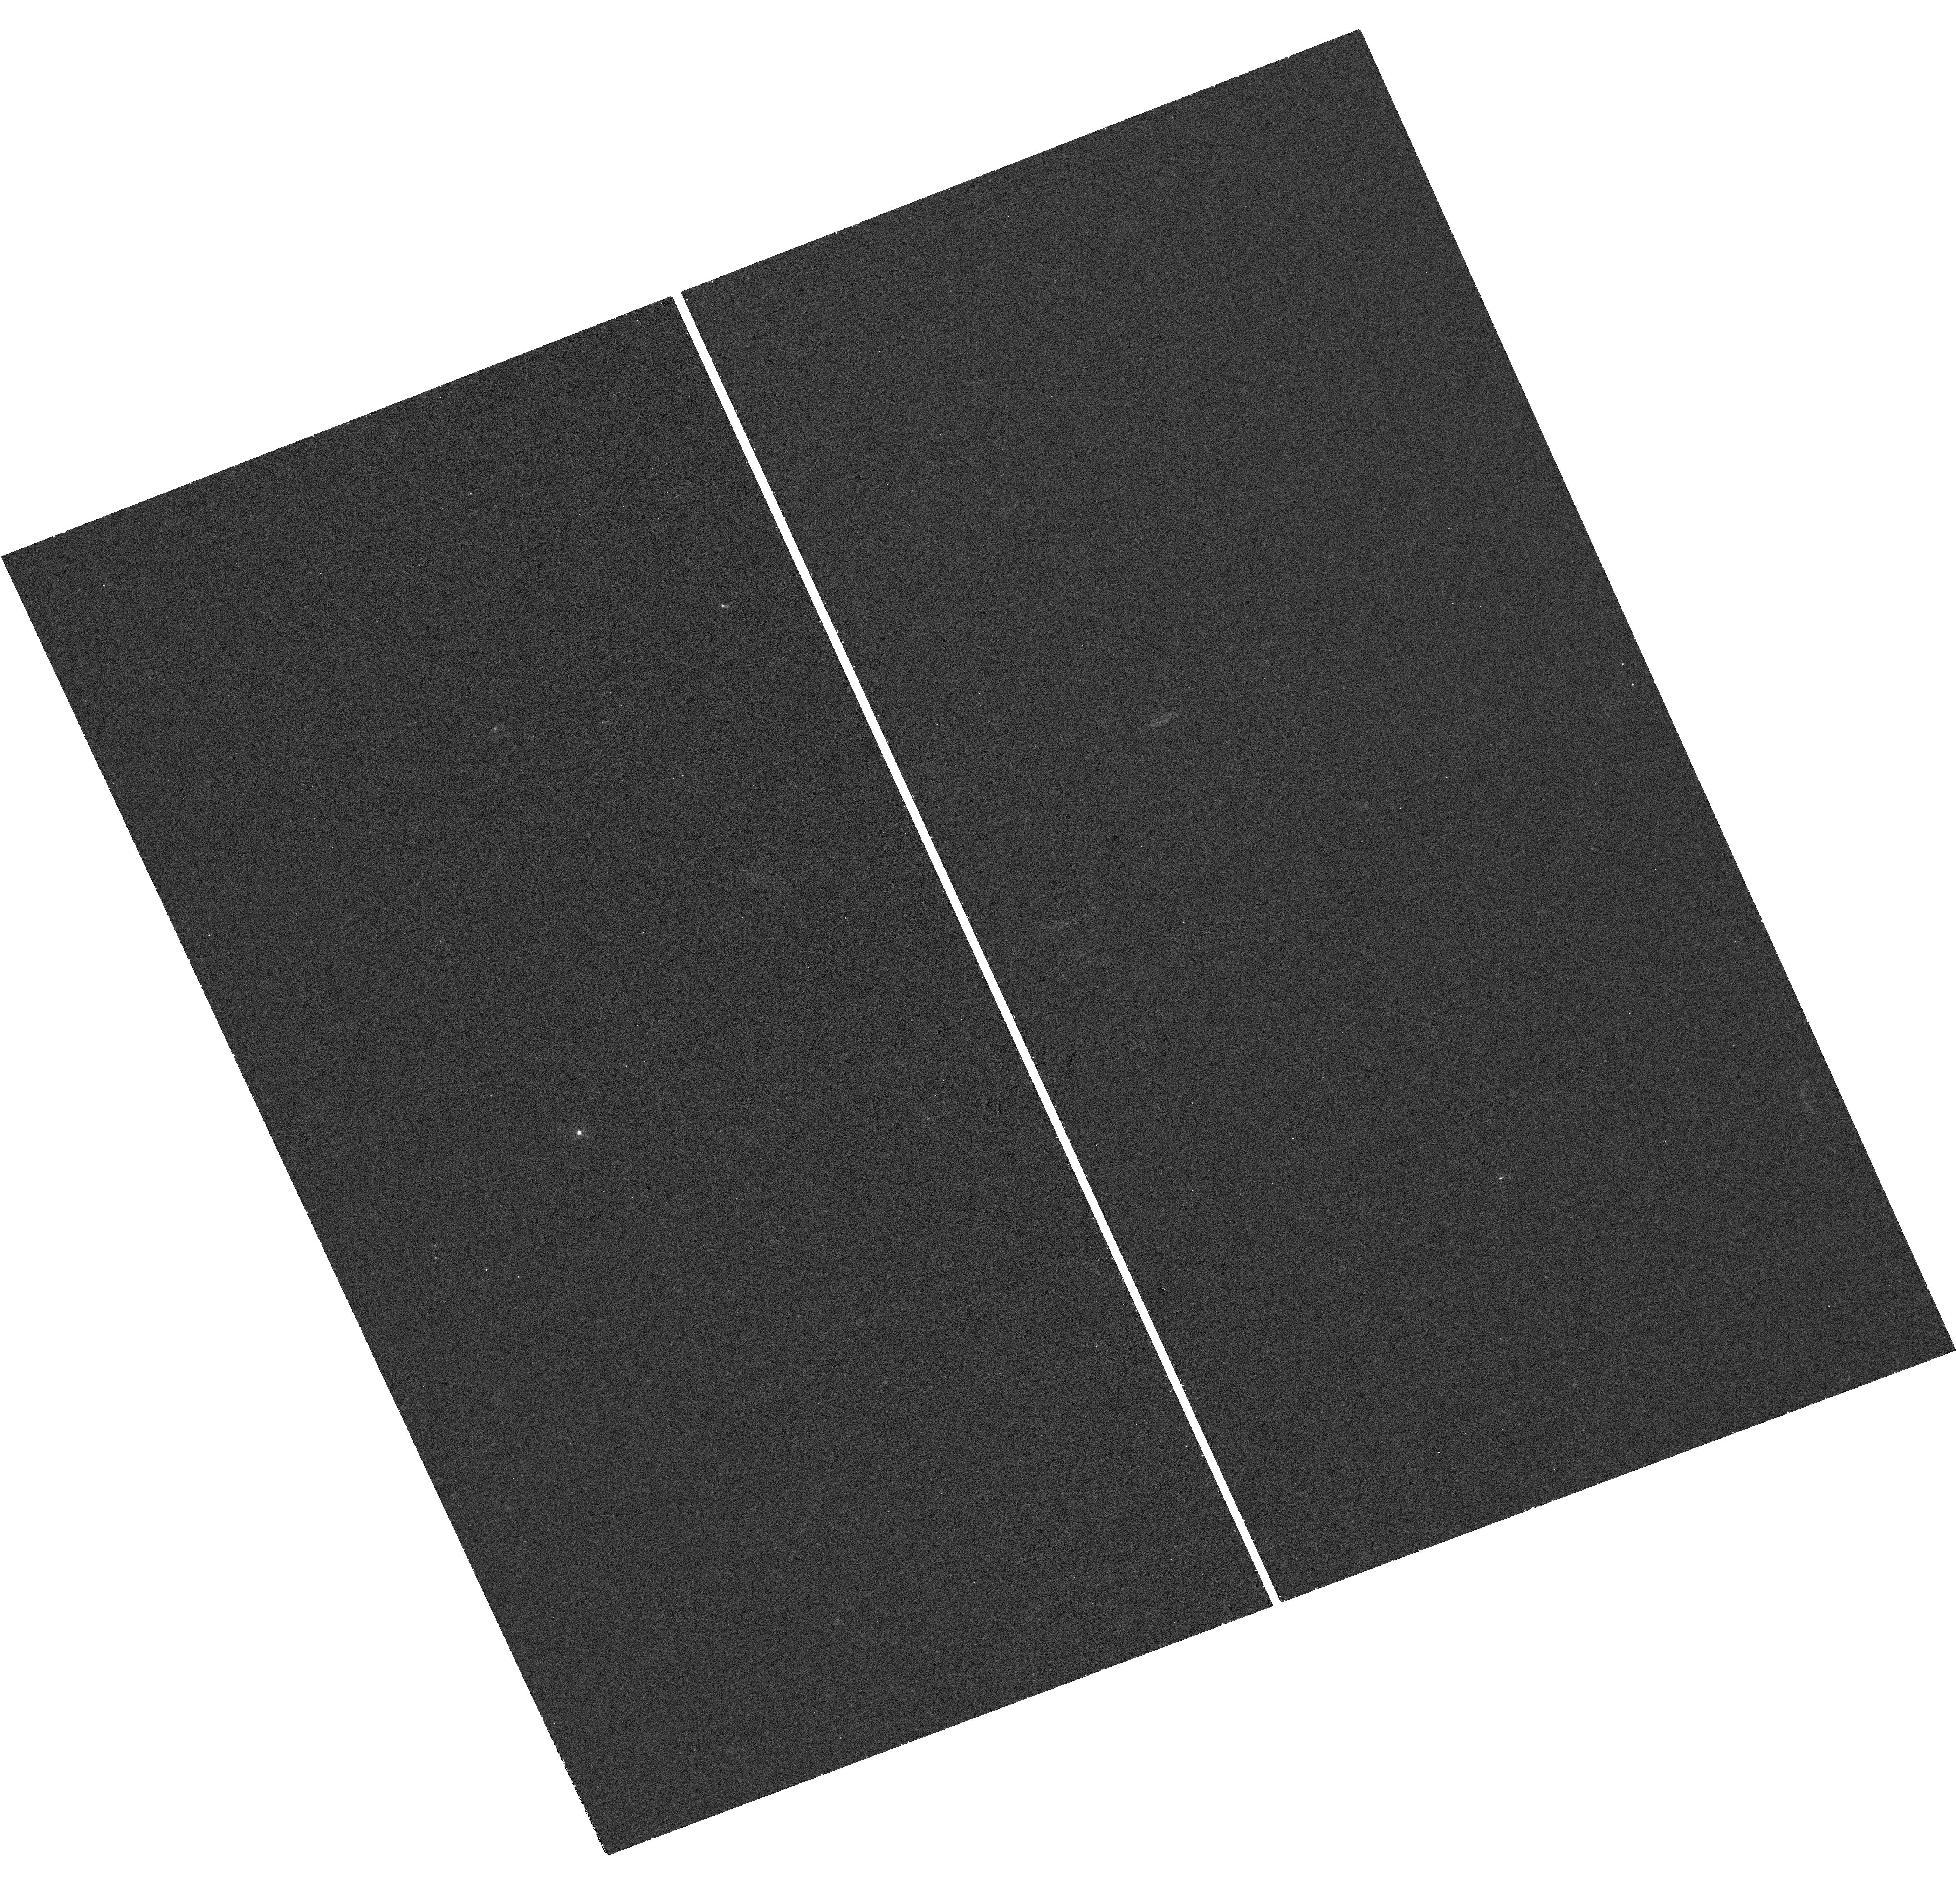
Target: MAGPI2301
Instrument: WFC3/UVIS
Filter: F275W
Exposure: 41 min
Observation ID: hst_17486_08_wfc3_uvis_f275w_if7s08

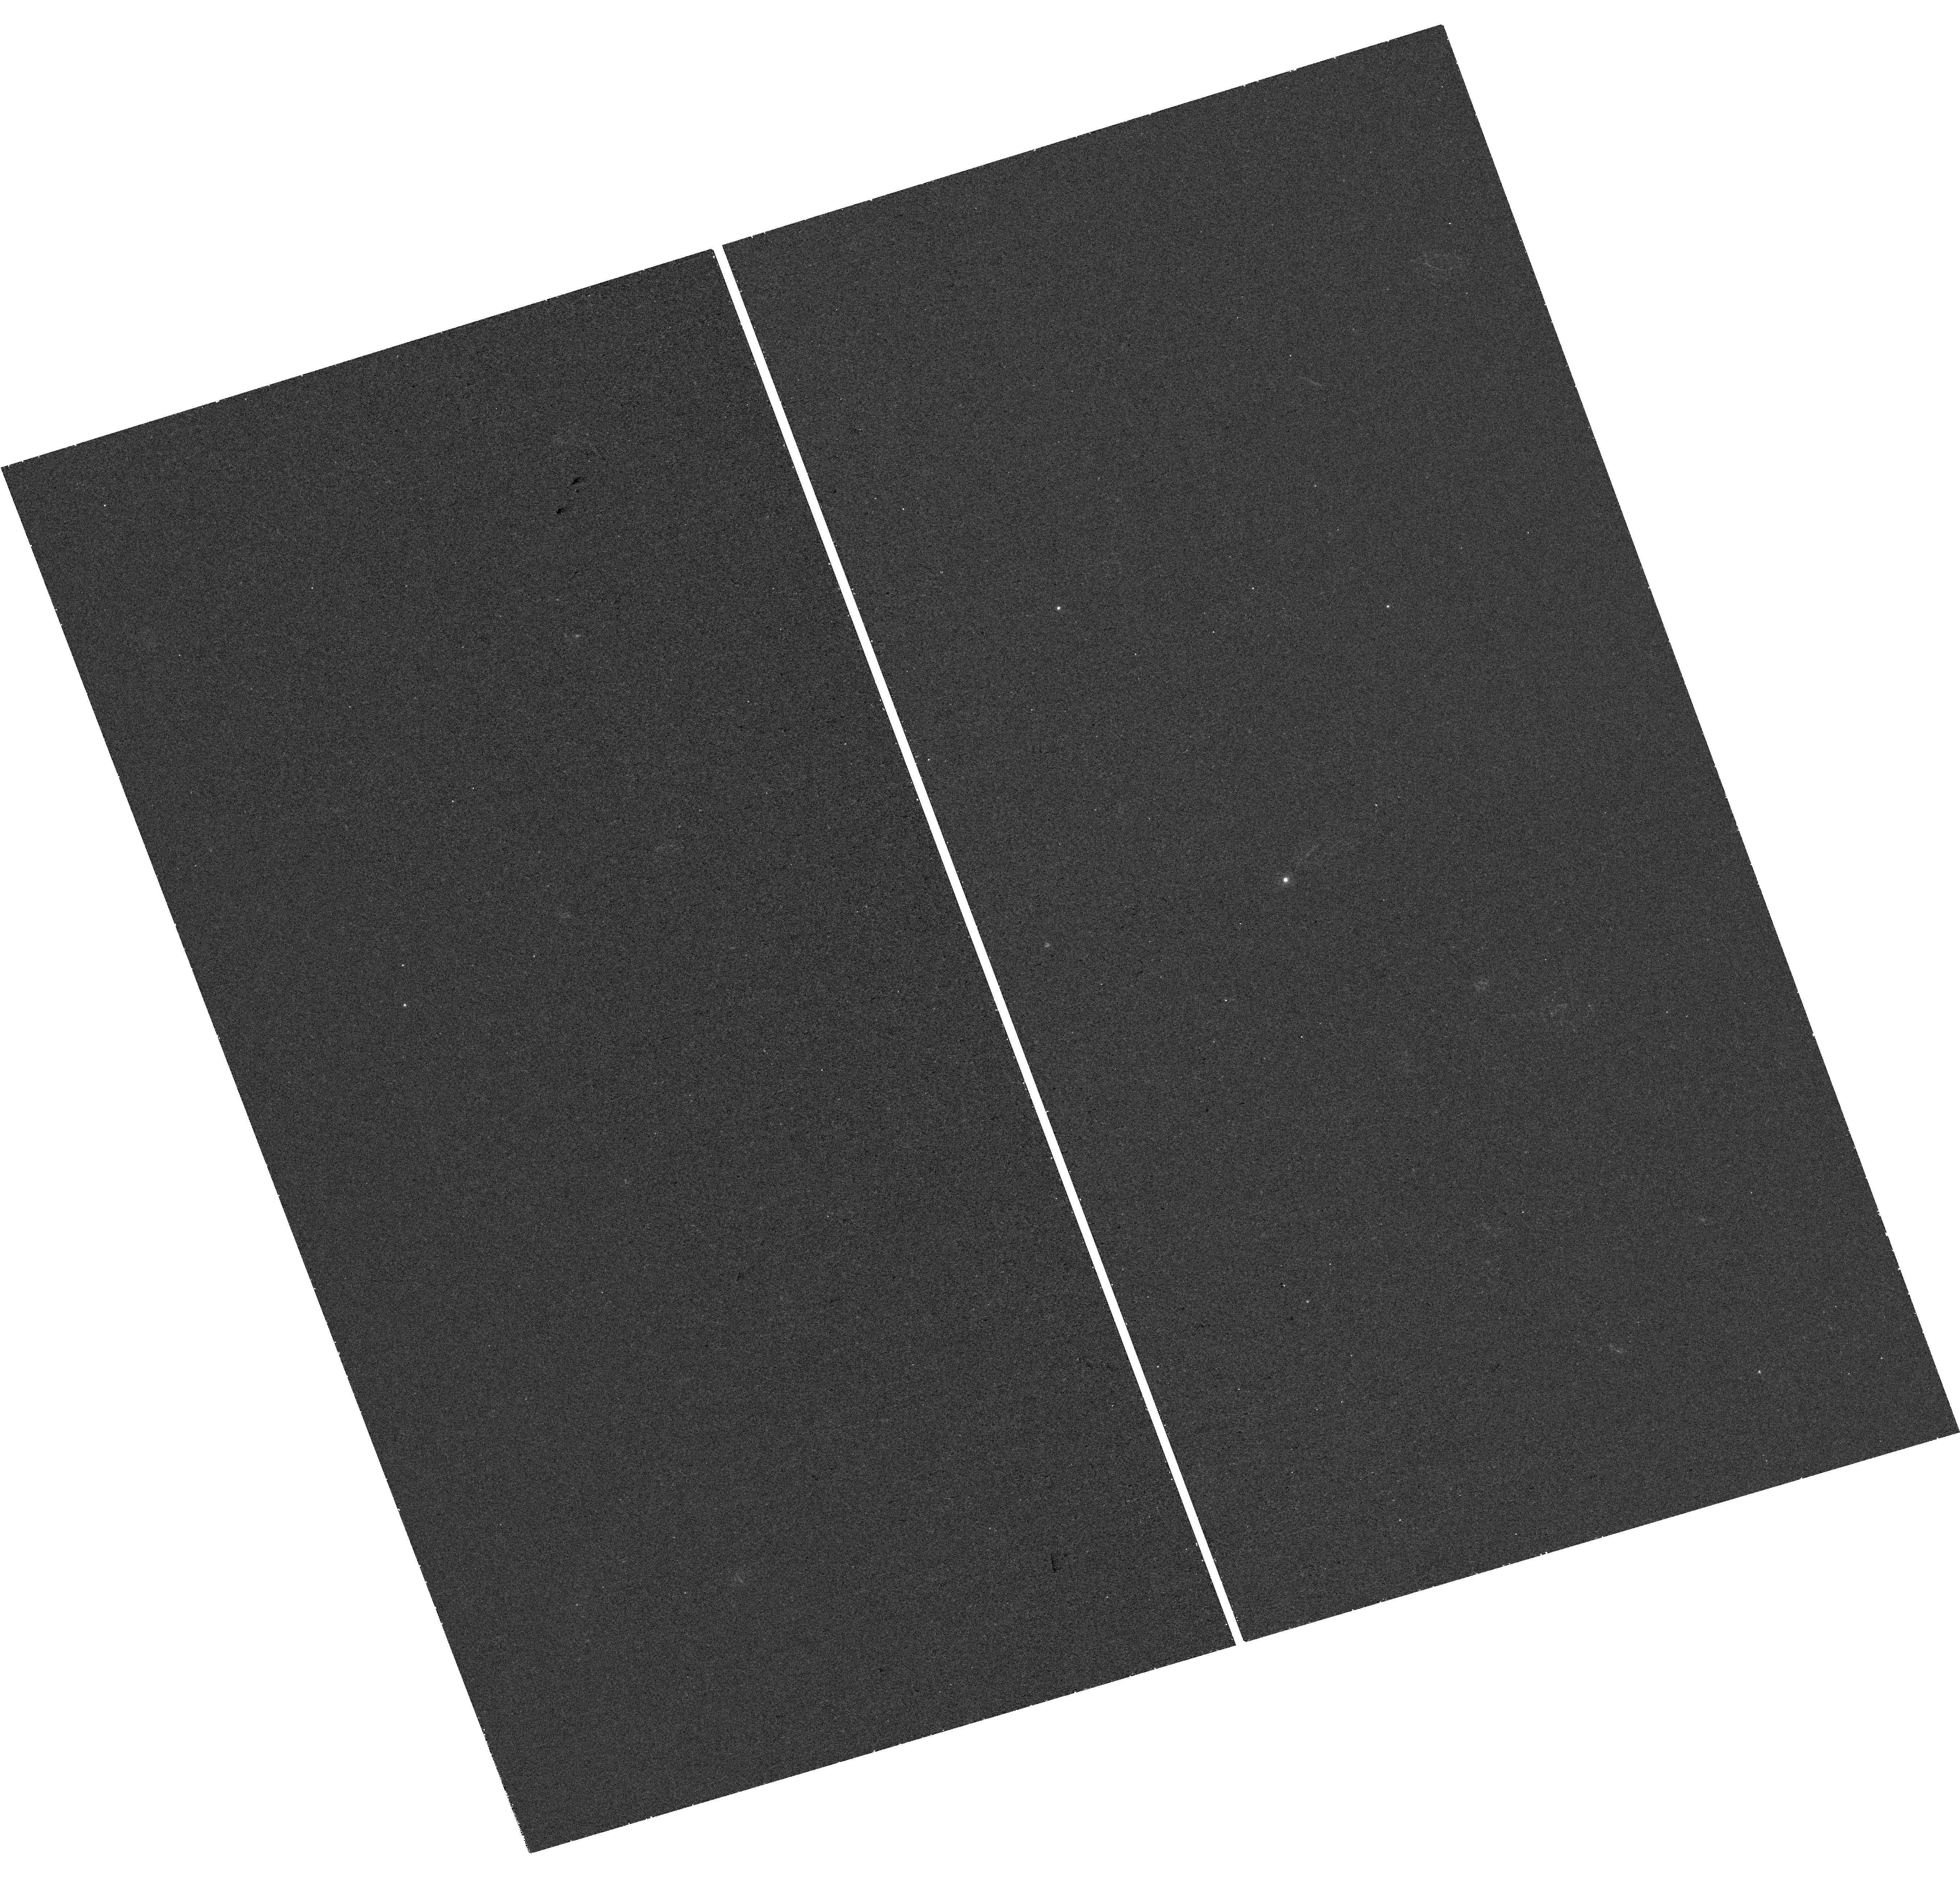
Target: MAGPI2310
Instrument: WFC3/UVIS
Filter: F275W
Exposure: 41 min
Observation ID: hst_17486_11_wfc3_uvis_f275w_if7s11

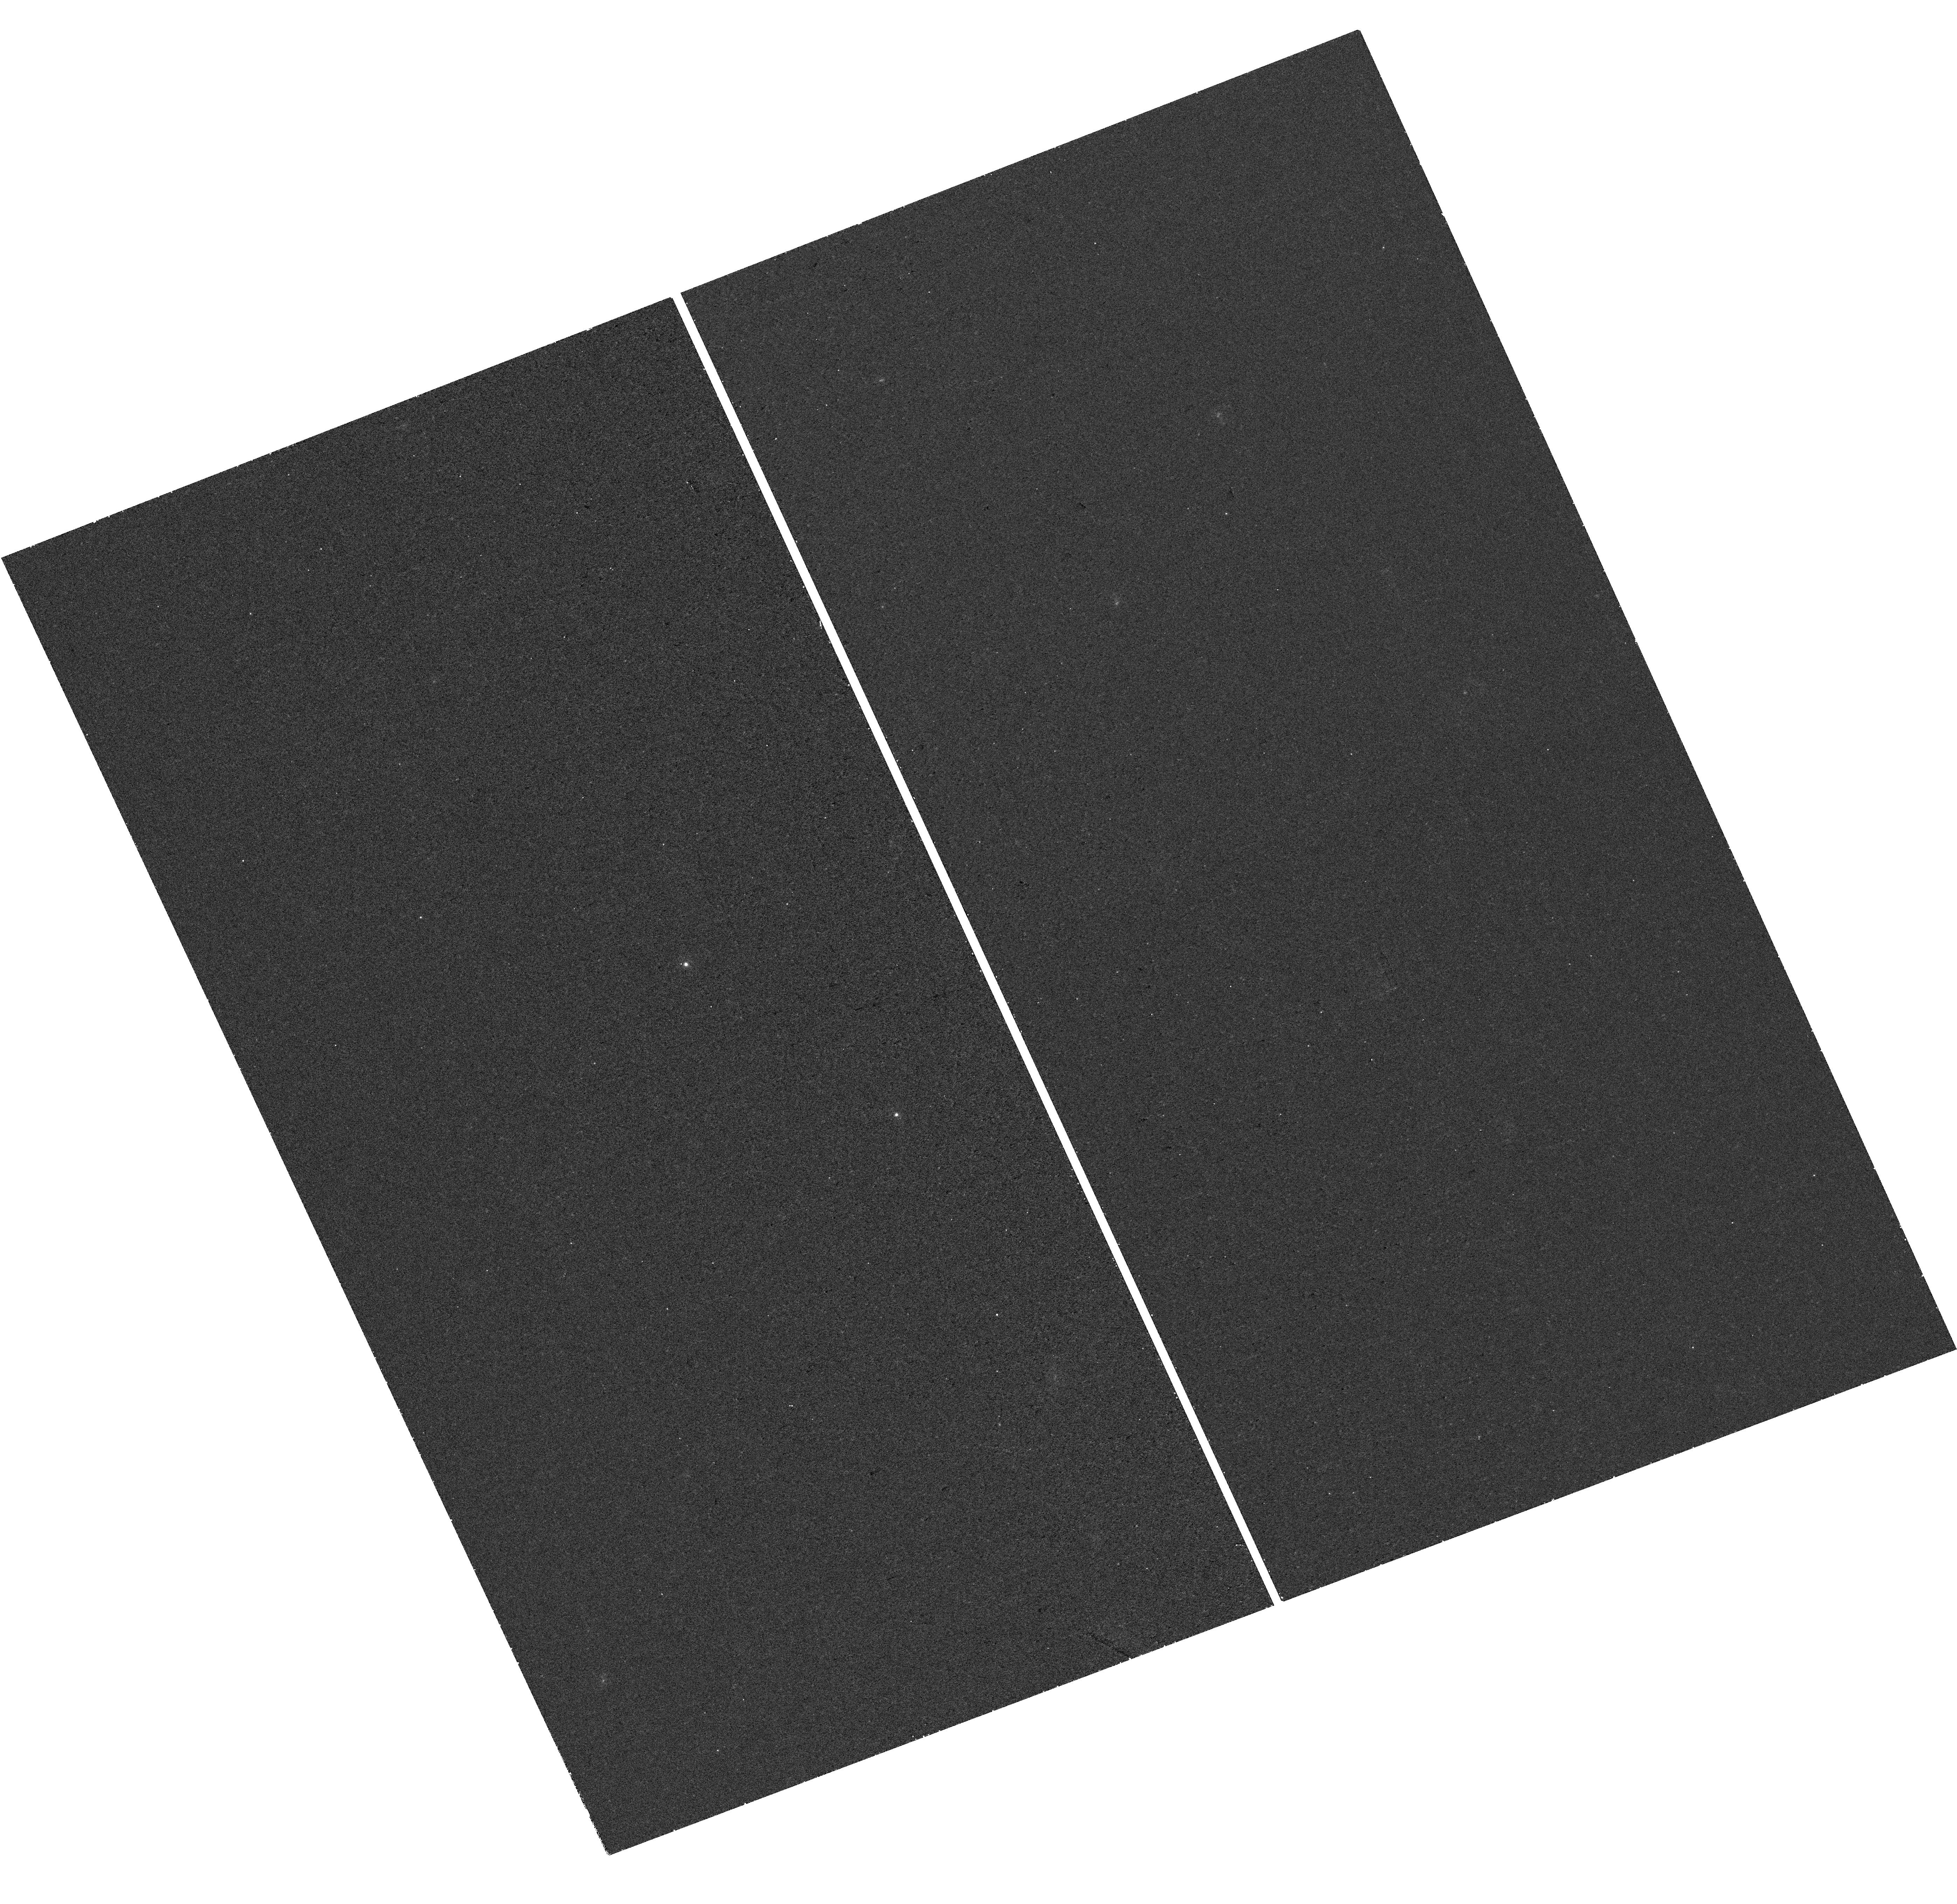
Target: MAGPI1506
Instrument: WFC3/UVIS
Filter: F225W
Exposure: 39 min
Observation ID: hst_17486_03_wfc3_uvis_f225w_if7s03

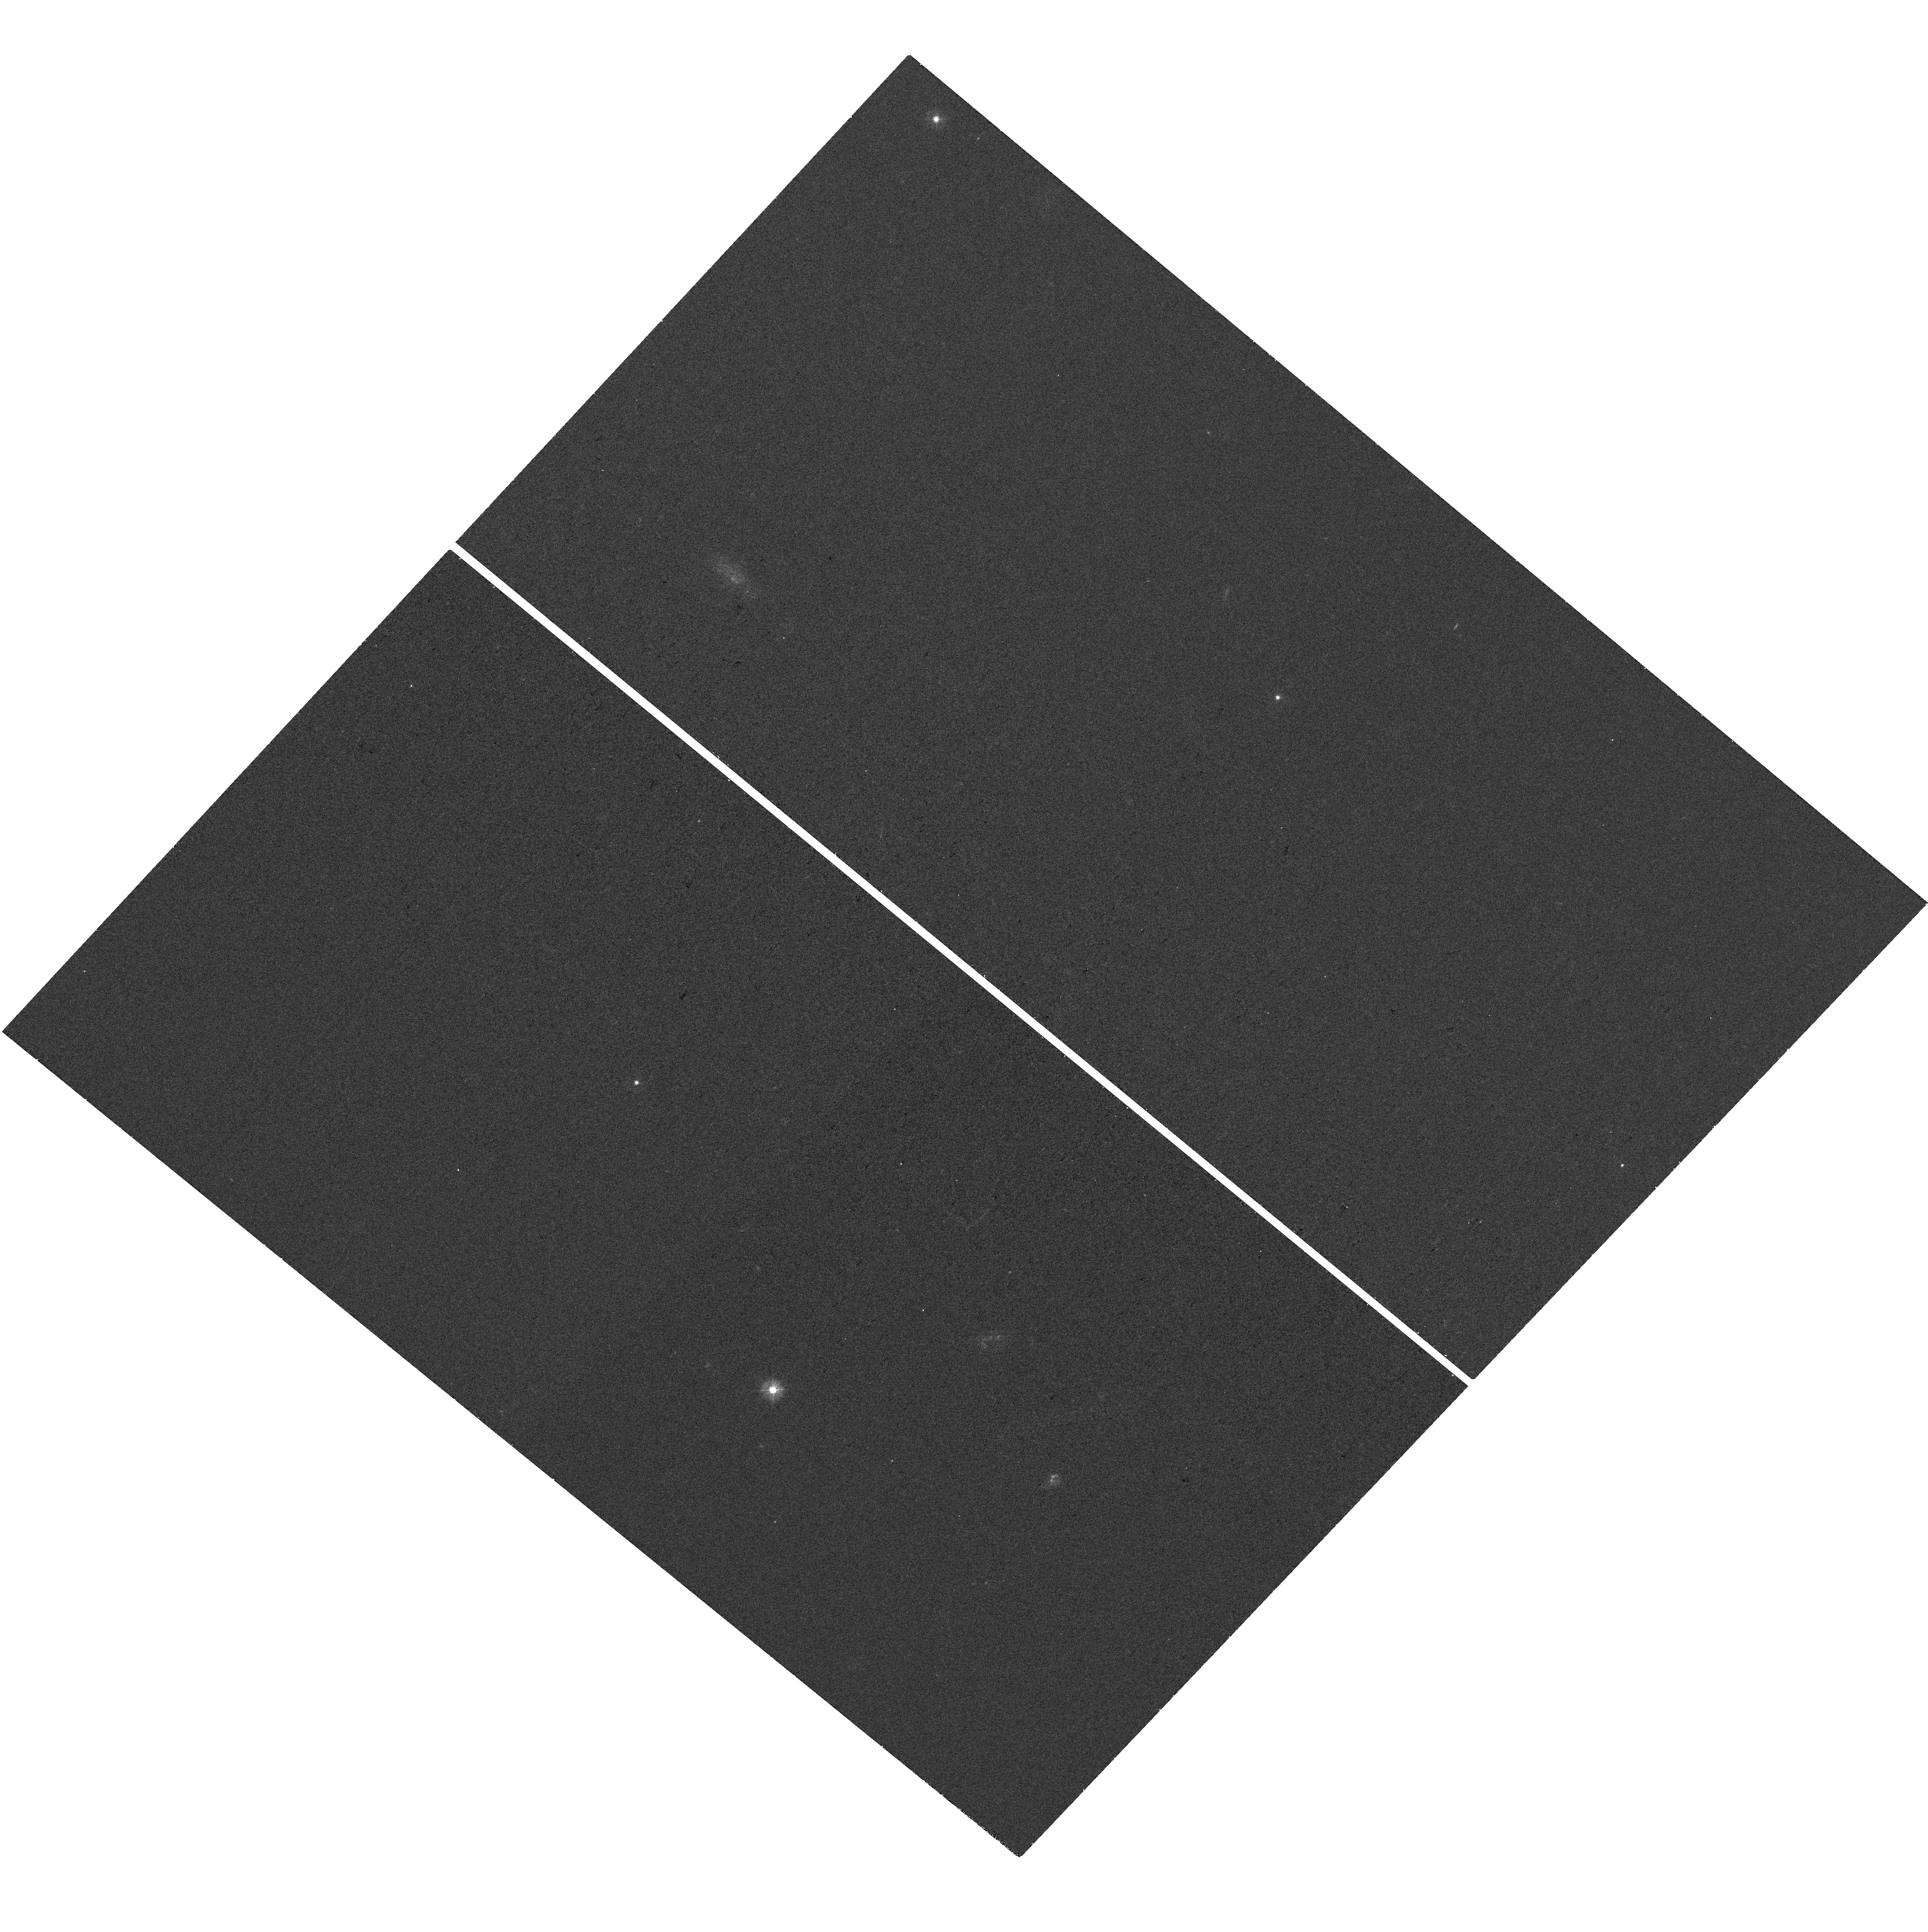
Target: MAGPI1508
Instrument: WFC3/UVIS
Filter: F336W
Exposure: 19 min
Observation ID: hst_17486_05_wfc3_uvis_f336w_if7s05

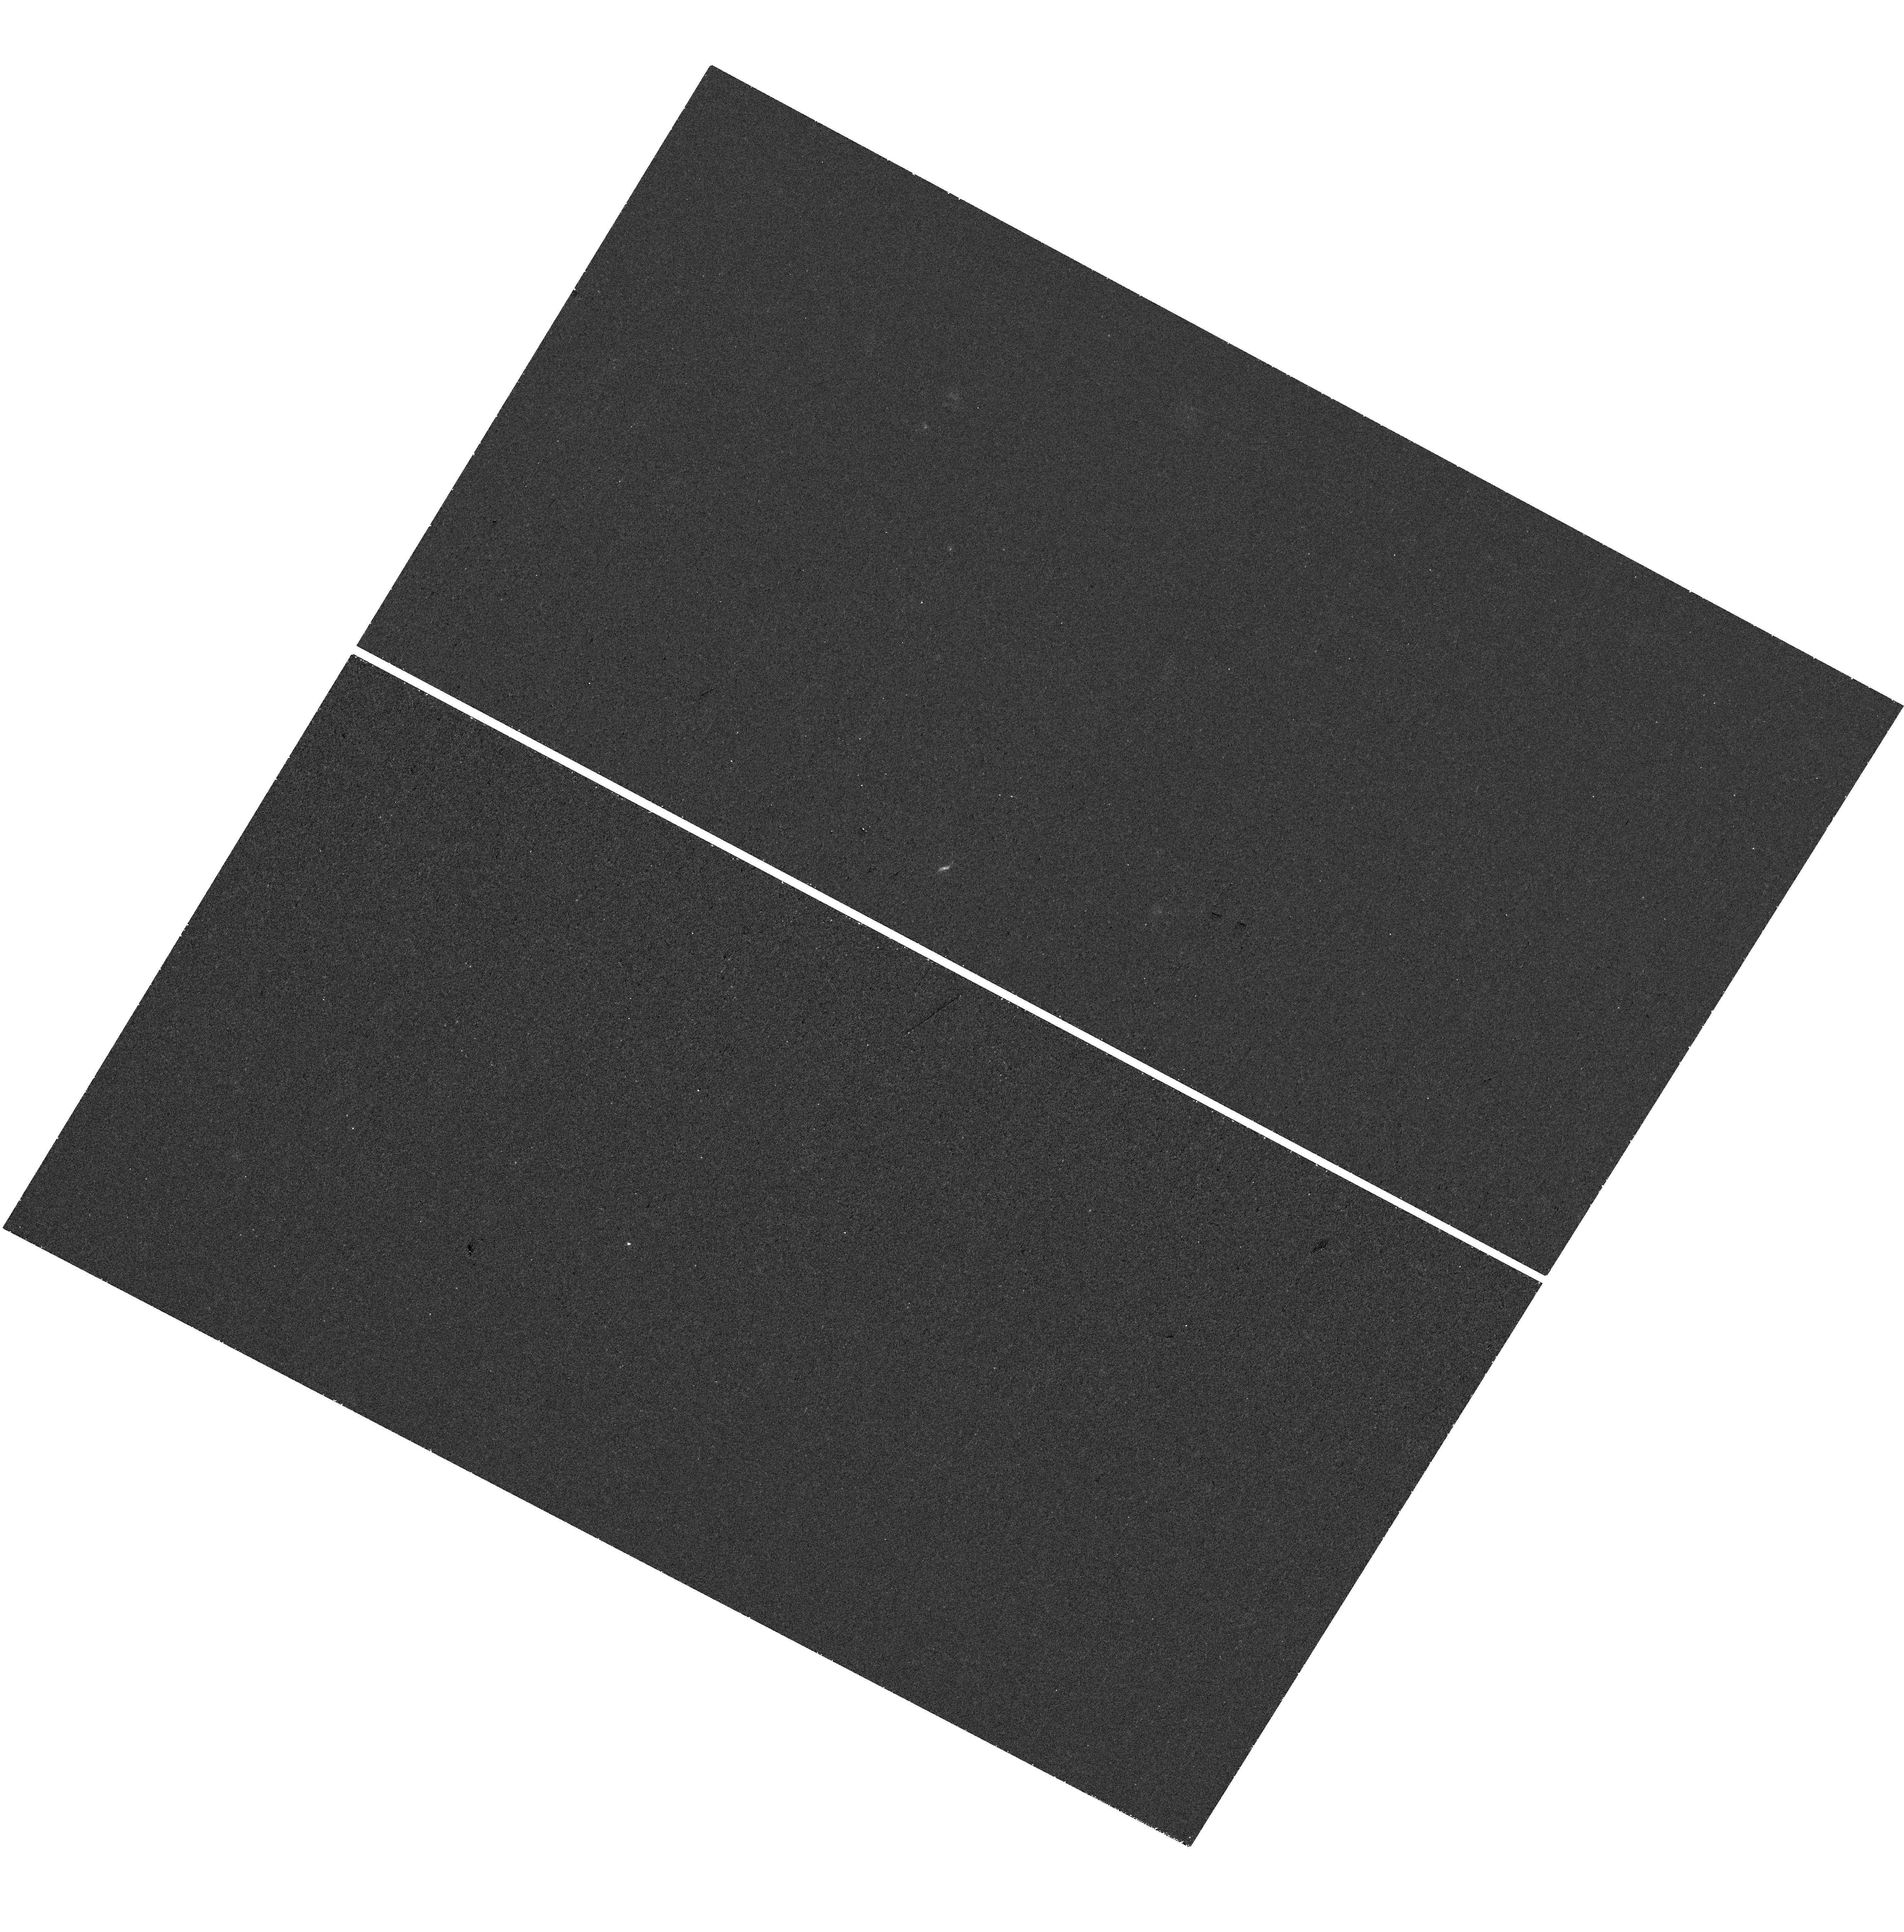
Target: MAGPI1507
Instrument: WFC3/UVIS
Filter: F225W
Exposure: 39 min
Observation ID: hst_17486_04_wfc3_uvis_f225w_if7s04

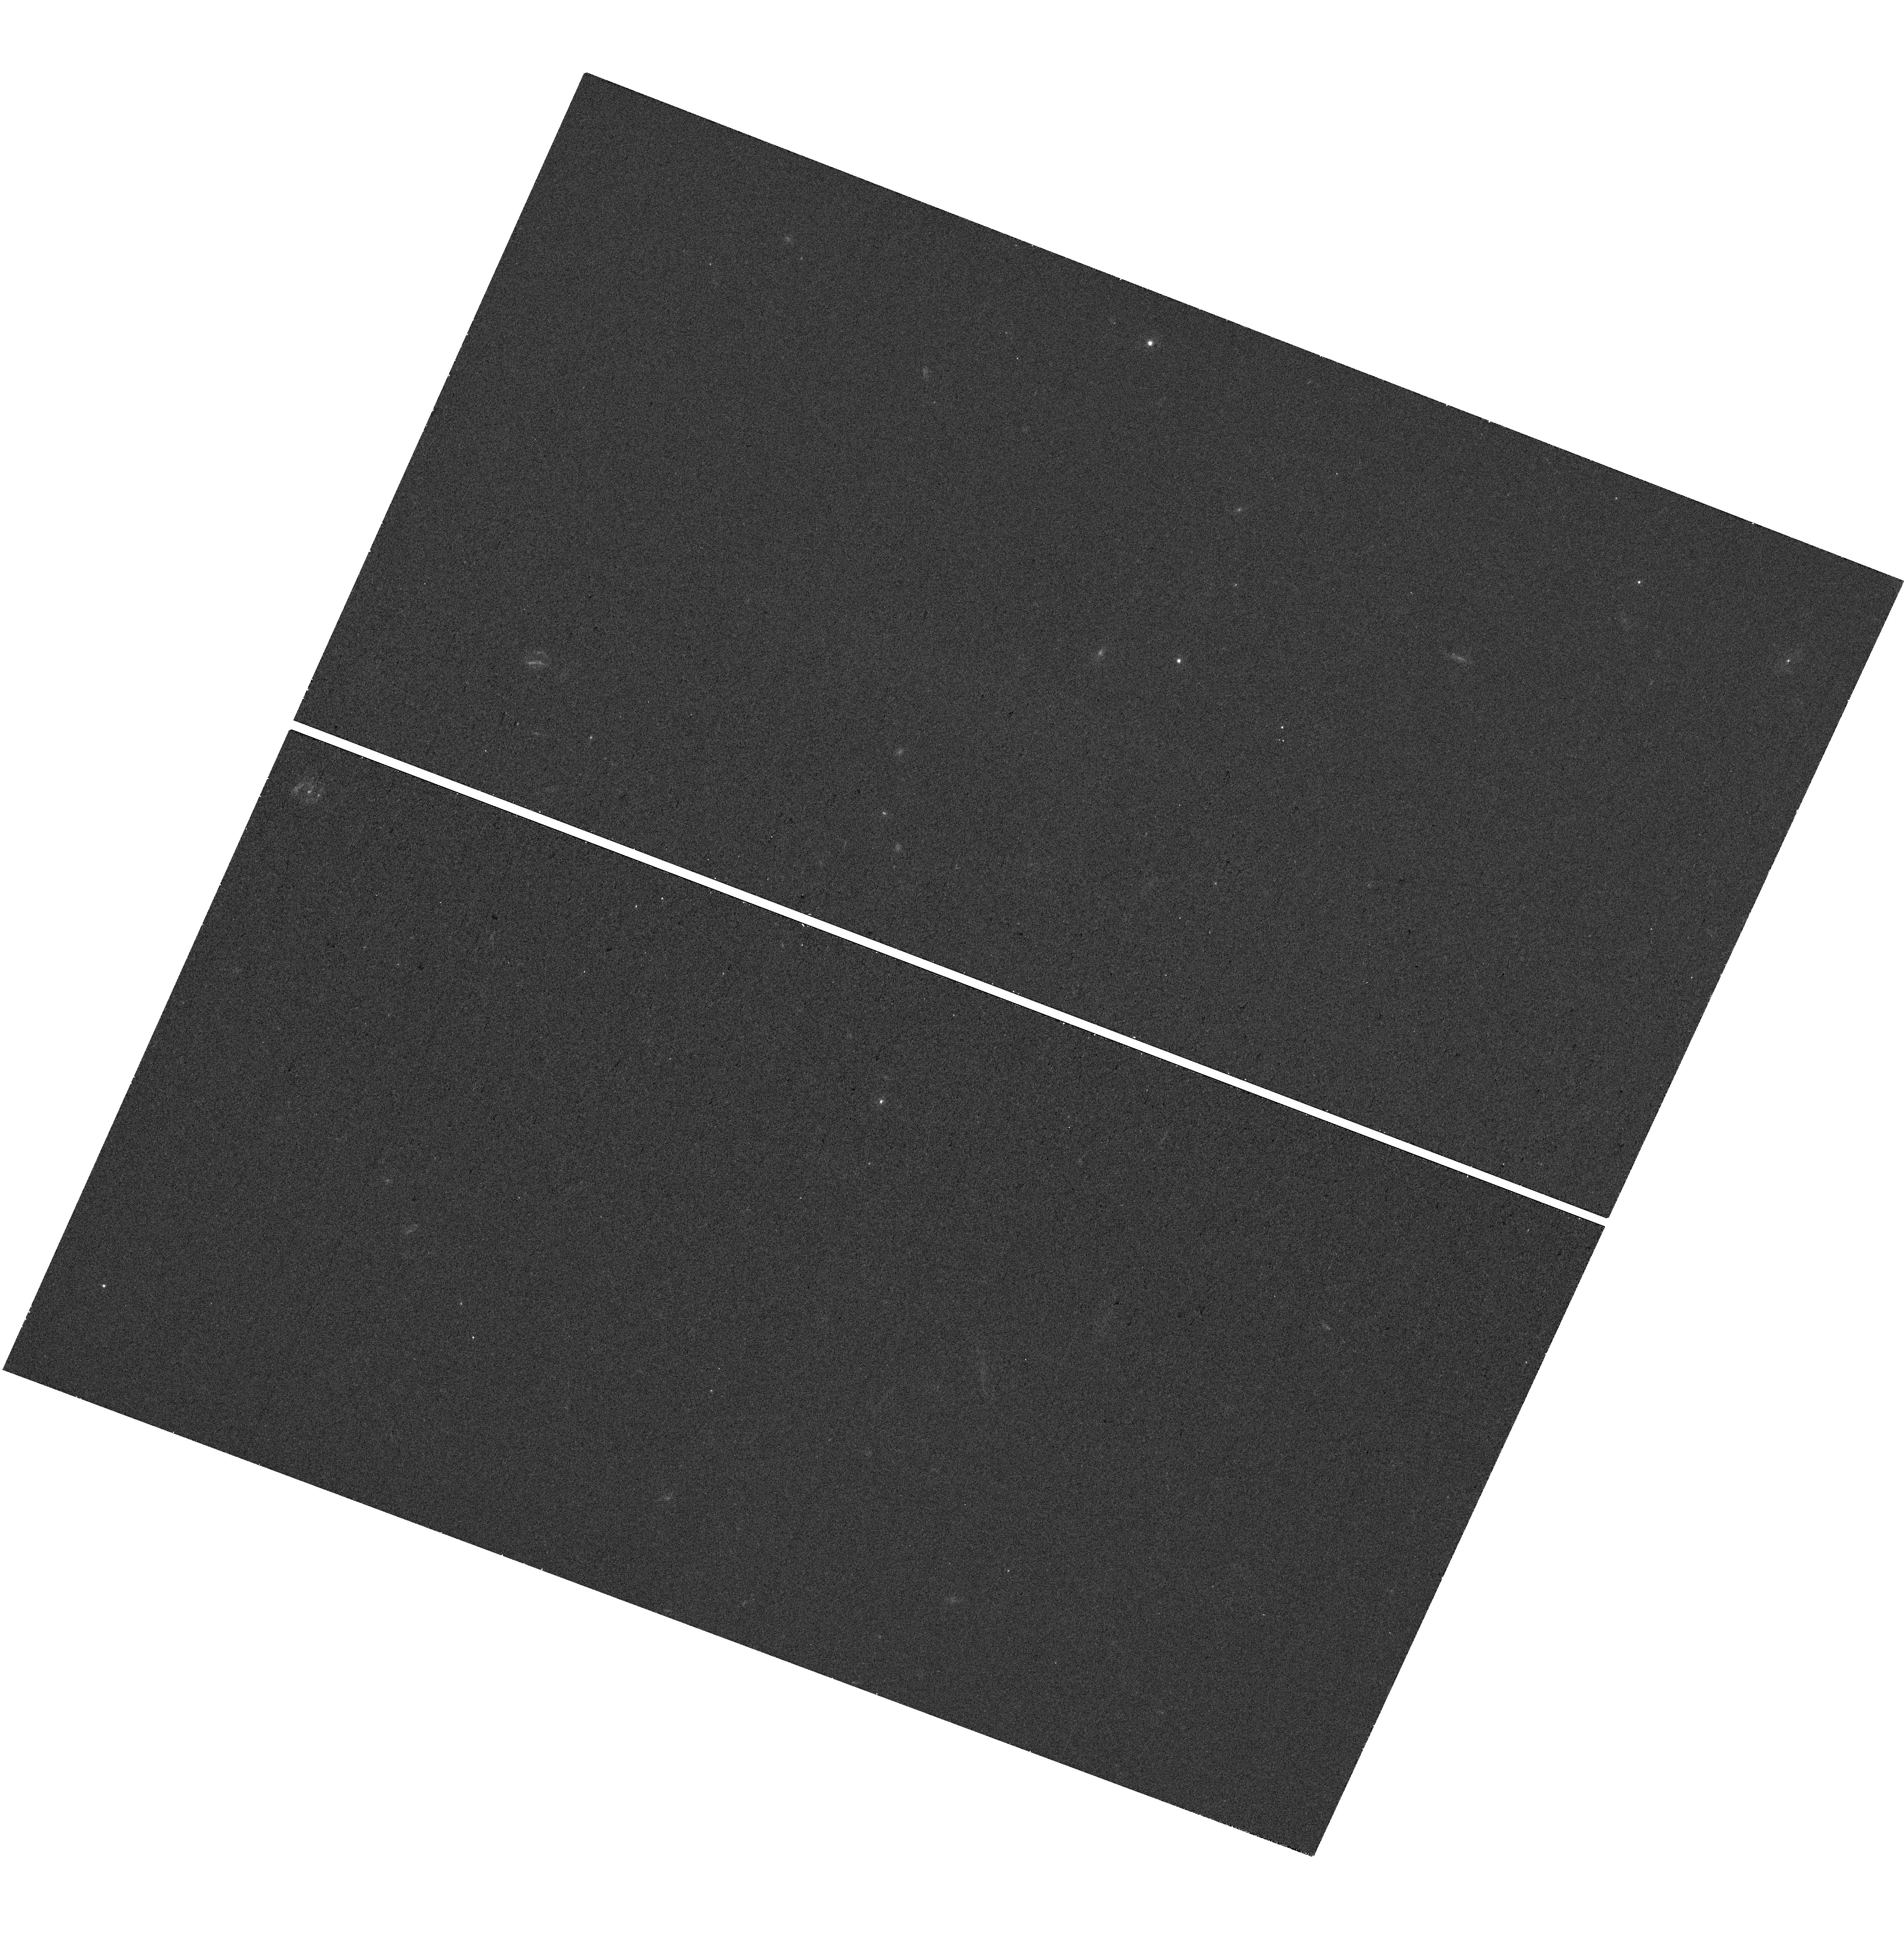
Target: MAGPI1502
Instrument: WFC3/UVIS
Filter: F390W
Exposure: 15 min
Observation ID: hst_17486_02_wfc3_uvis_f390w_if7s02

UV-MAGPI: Sharpening our View of Dust Attenuation (PI: Battisti, Andrew J.)

A description of dust attenuation curves and how they evolve with time is a critical ingredient of future precision studies of distant galaxies. The aim of the UV-MAGPI survey is to develop a revolutionary understanding of how light from galaxies is affected by dust attenuation at varying spatial scales, gas-phase metallicity, and galactic environment. This will help to inform more versatile prescriptions of dust attenuation as a function of cosmic time. We will combine UV data from HST with VLT/MUSE and VISTA, providing rest-frame UV to near-IR coverage, to perform a spatially-resolved (~3kpc-scales) study of dust attenuation at z~0.3 in 41 star-forming galaxies (SFGs) and in an integrated manner for an additional 57 SFGs (98 total). This is expected to provide fundamental insight into (1) how dust properties, most notably the 2175Ang absorption feature, and dust attenuation curves vary within galaxies and between galaxies and (2) which intrinsic galaxy properties are responsible for attenuation variation. The extensive data for these fields will also provide numerous opportunities for legacy science to study spatially-resolved and integrated properties of SFGs and early-type galaxies at low and intermediate redshifts.